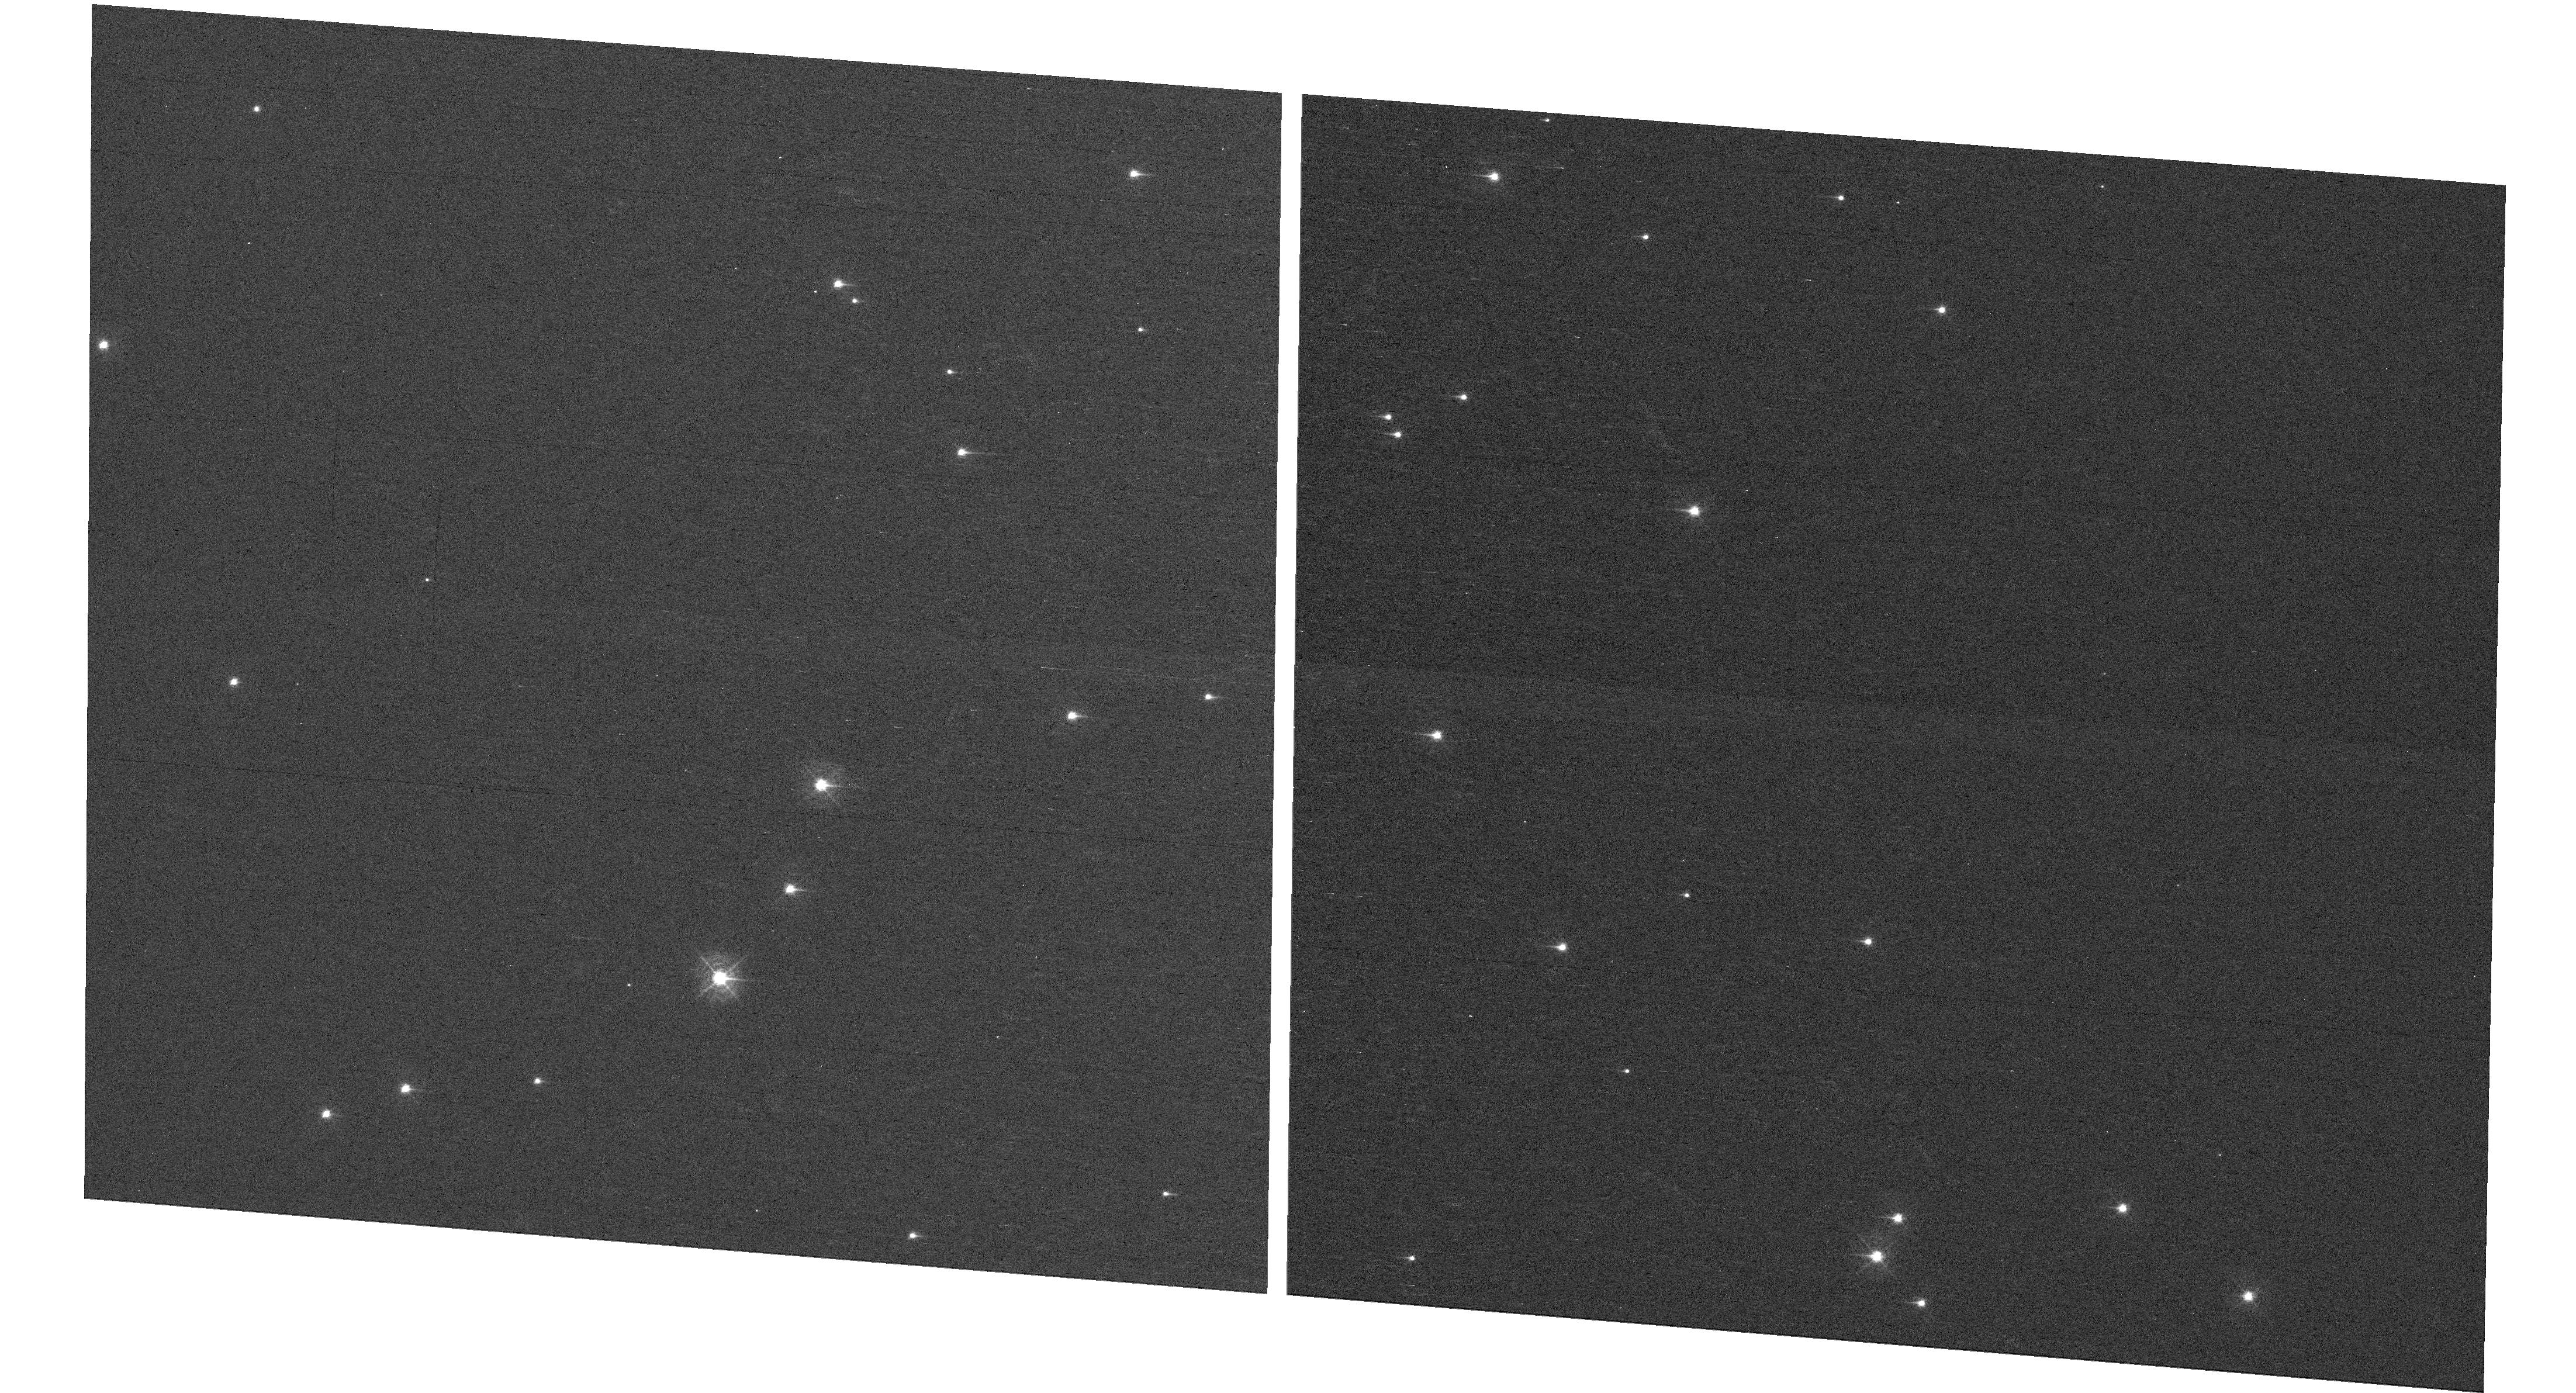
Target: NGC-188-DENSE
Instrument: WFC3/UVIS
Filter: F410M
Exposure: 7 min
Observation ID: hst_15620_05_wfc3_uvis_f410m_idx205

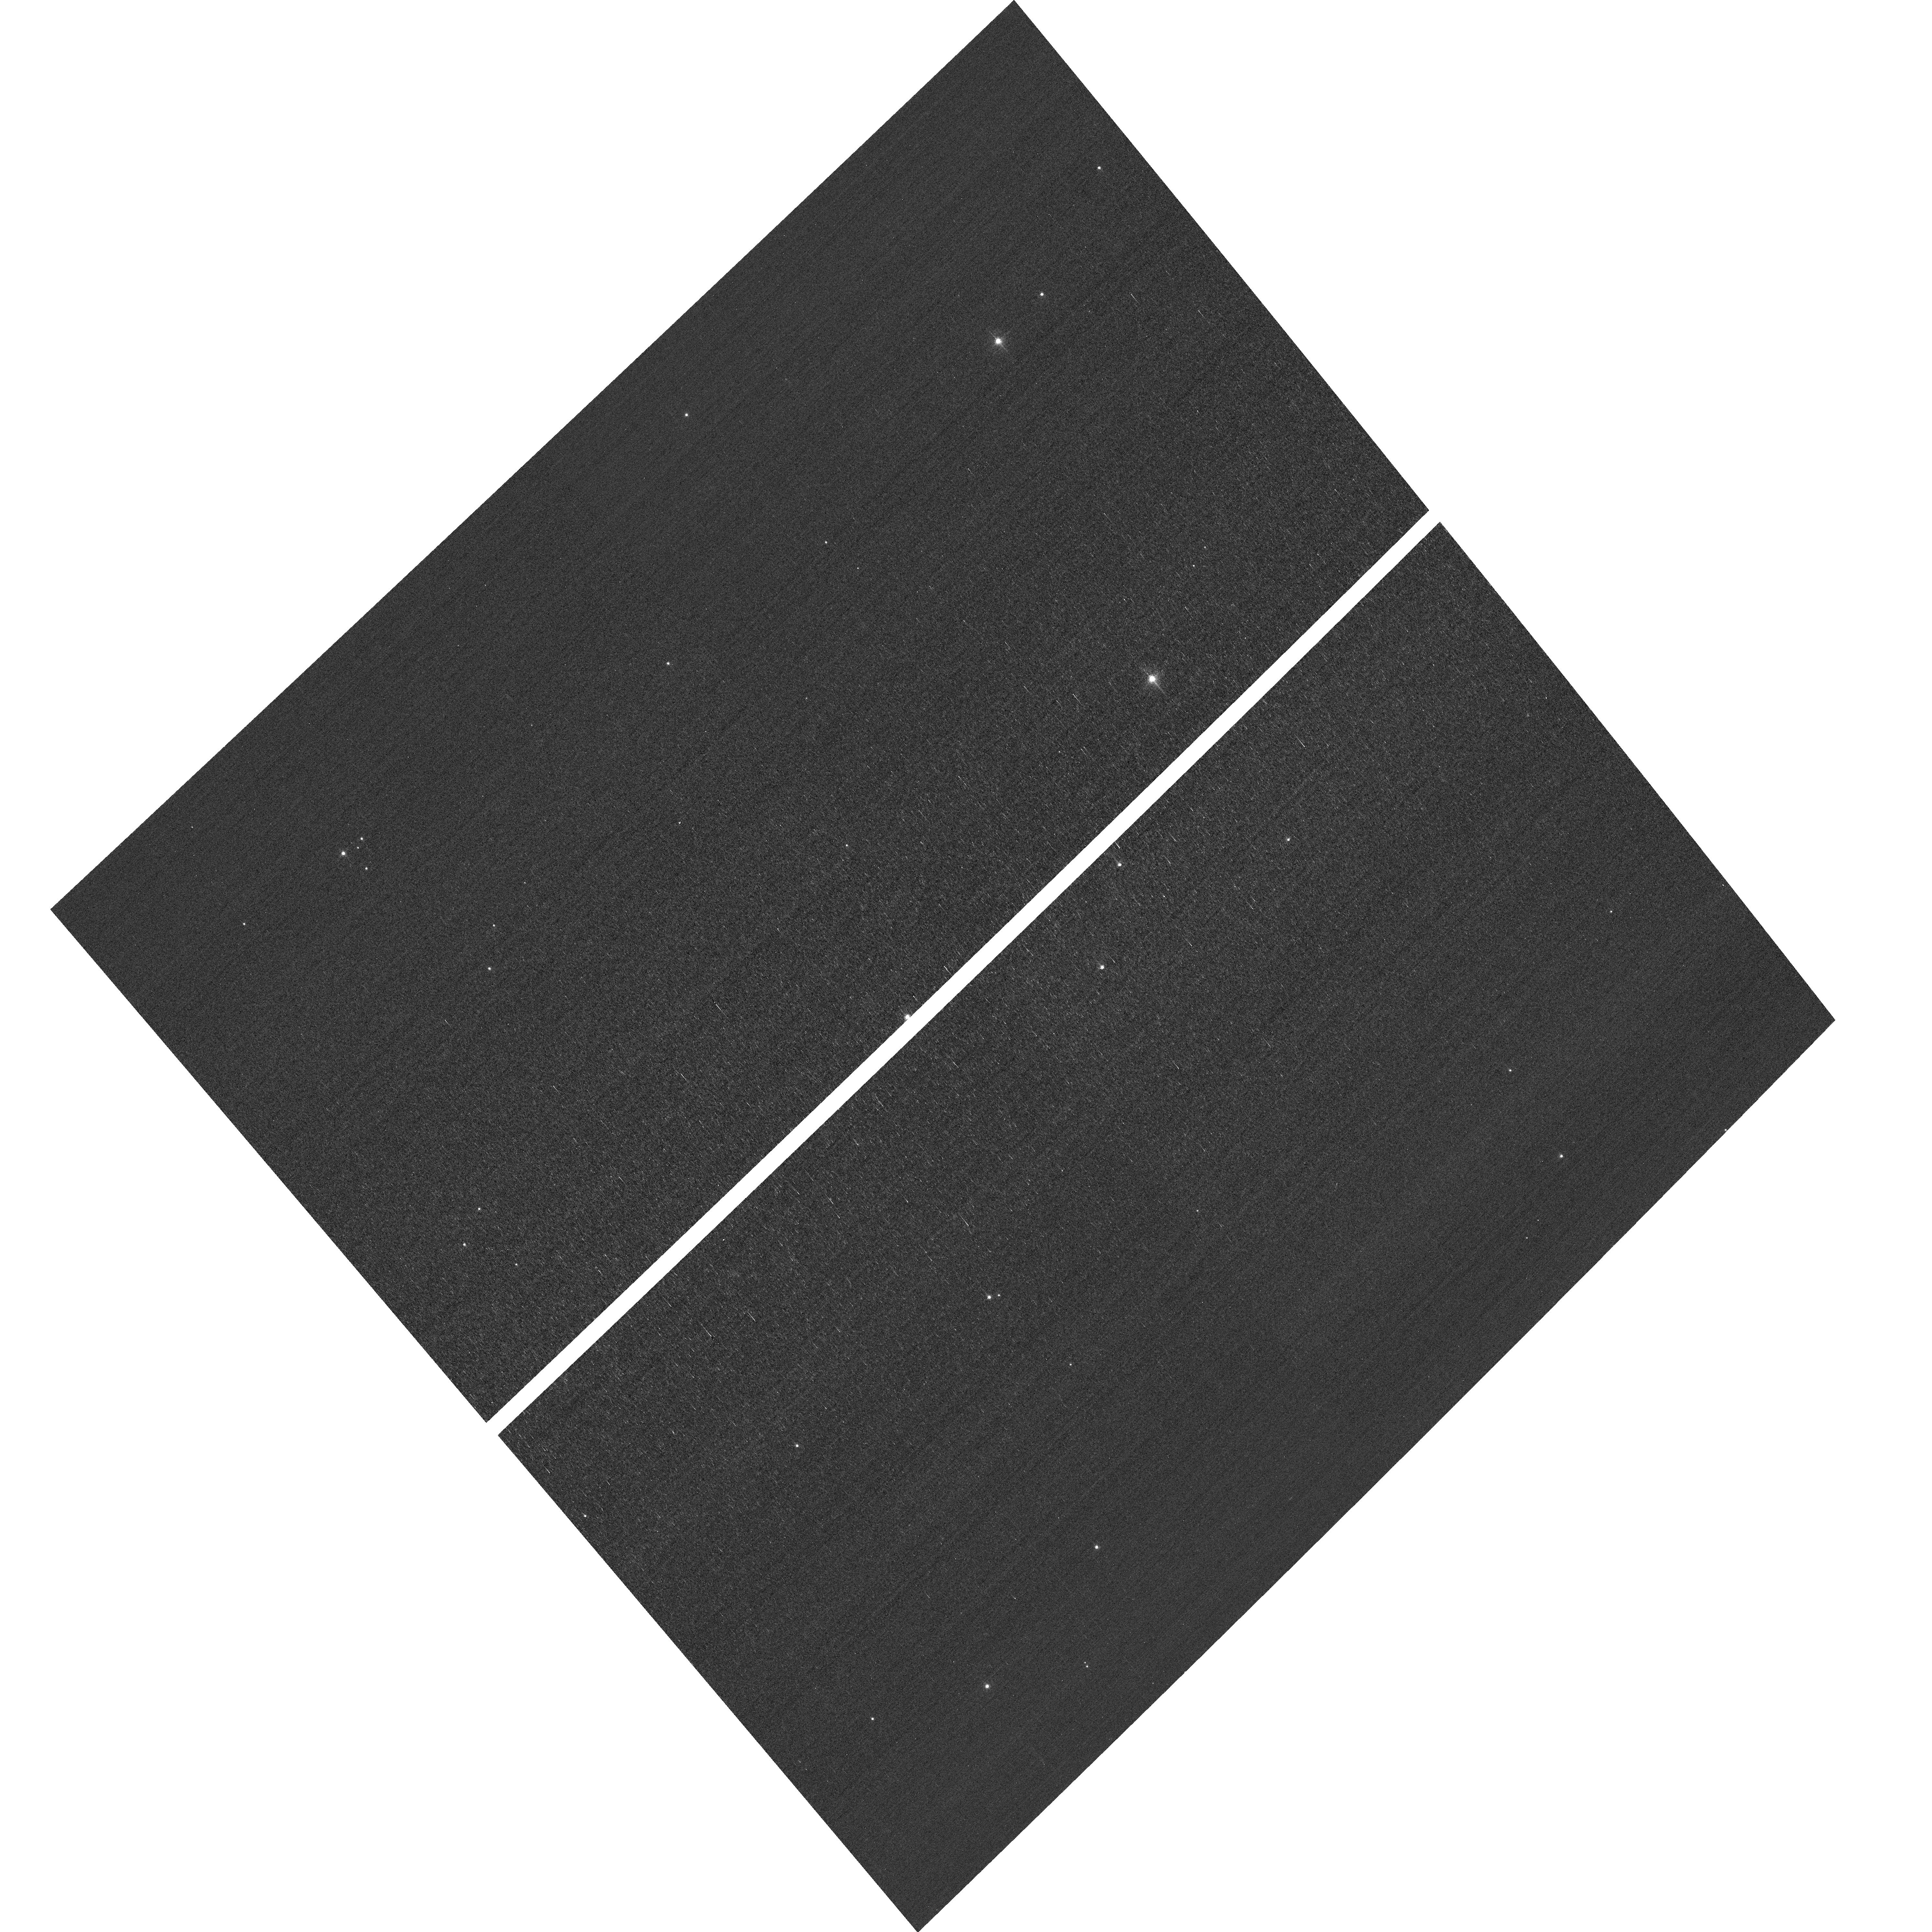
Target: field at RA 13.054°, Dec 85.257°
Instrument: ACS/WFC
Filter: F502N
Exposure: 3 min
Observation ID: hst_15620_05_acs_wfc_f502n_jdx205

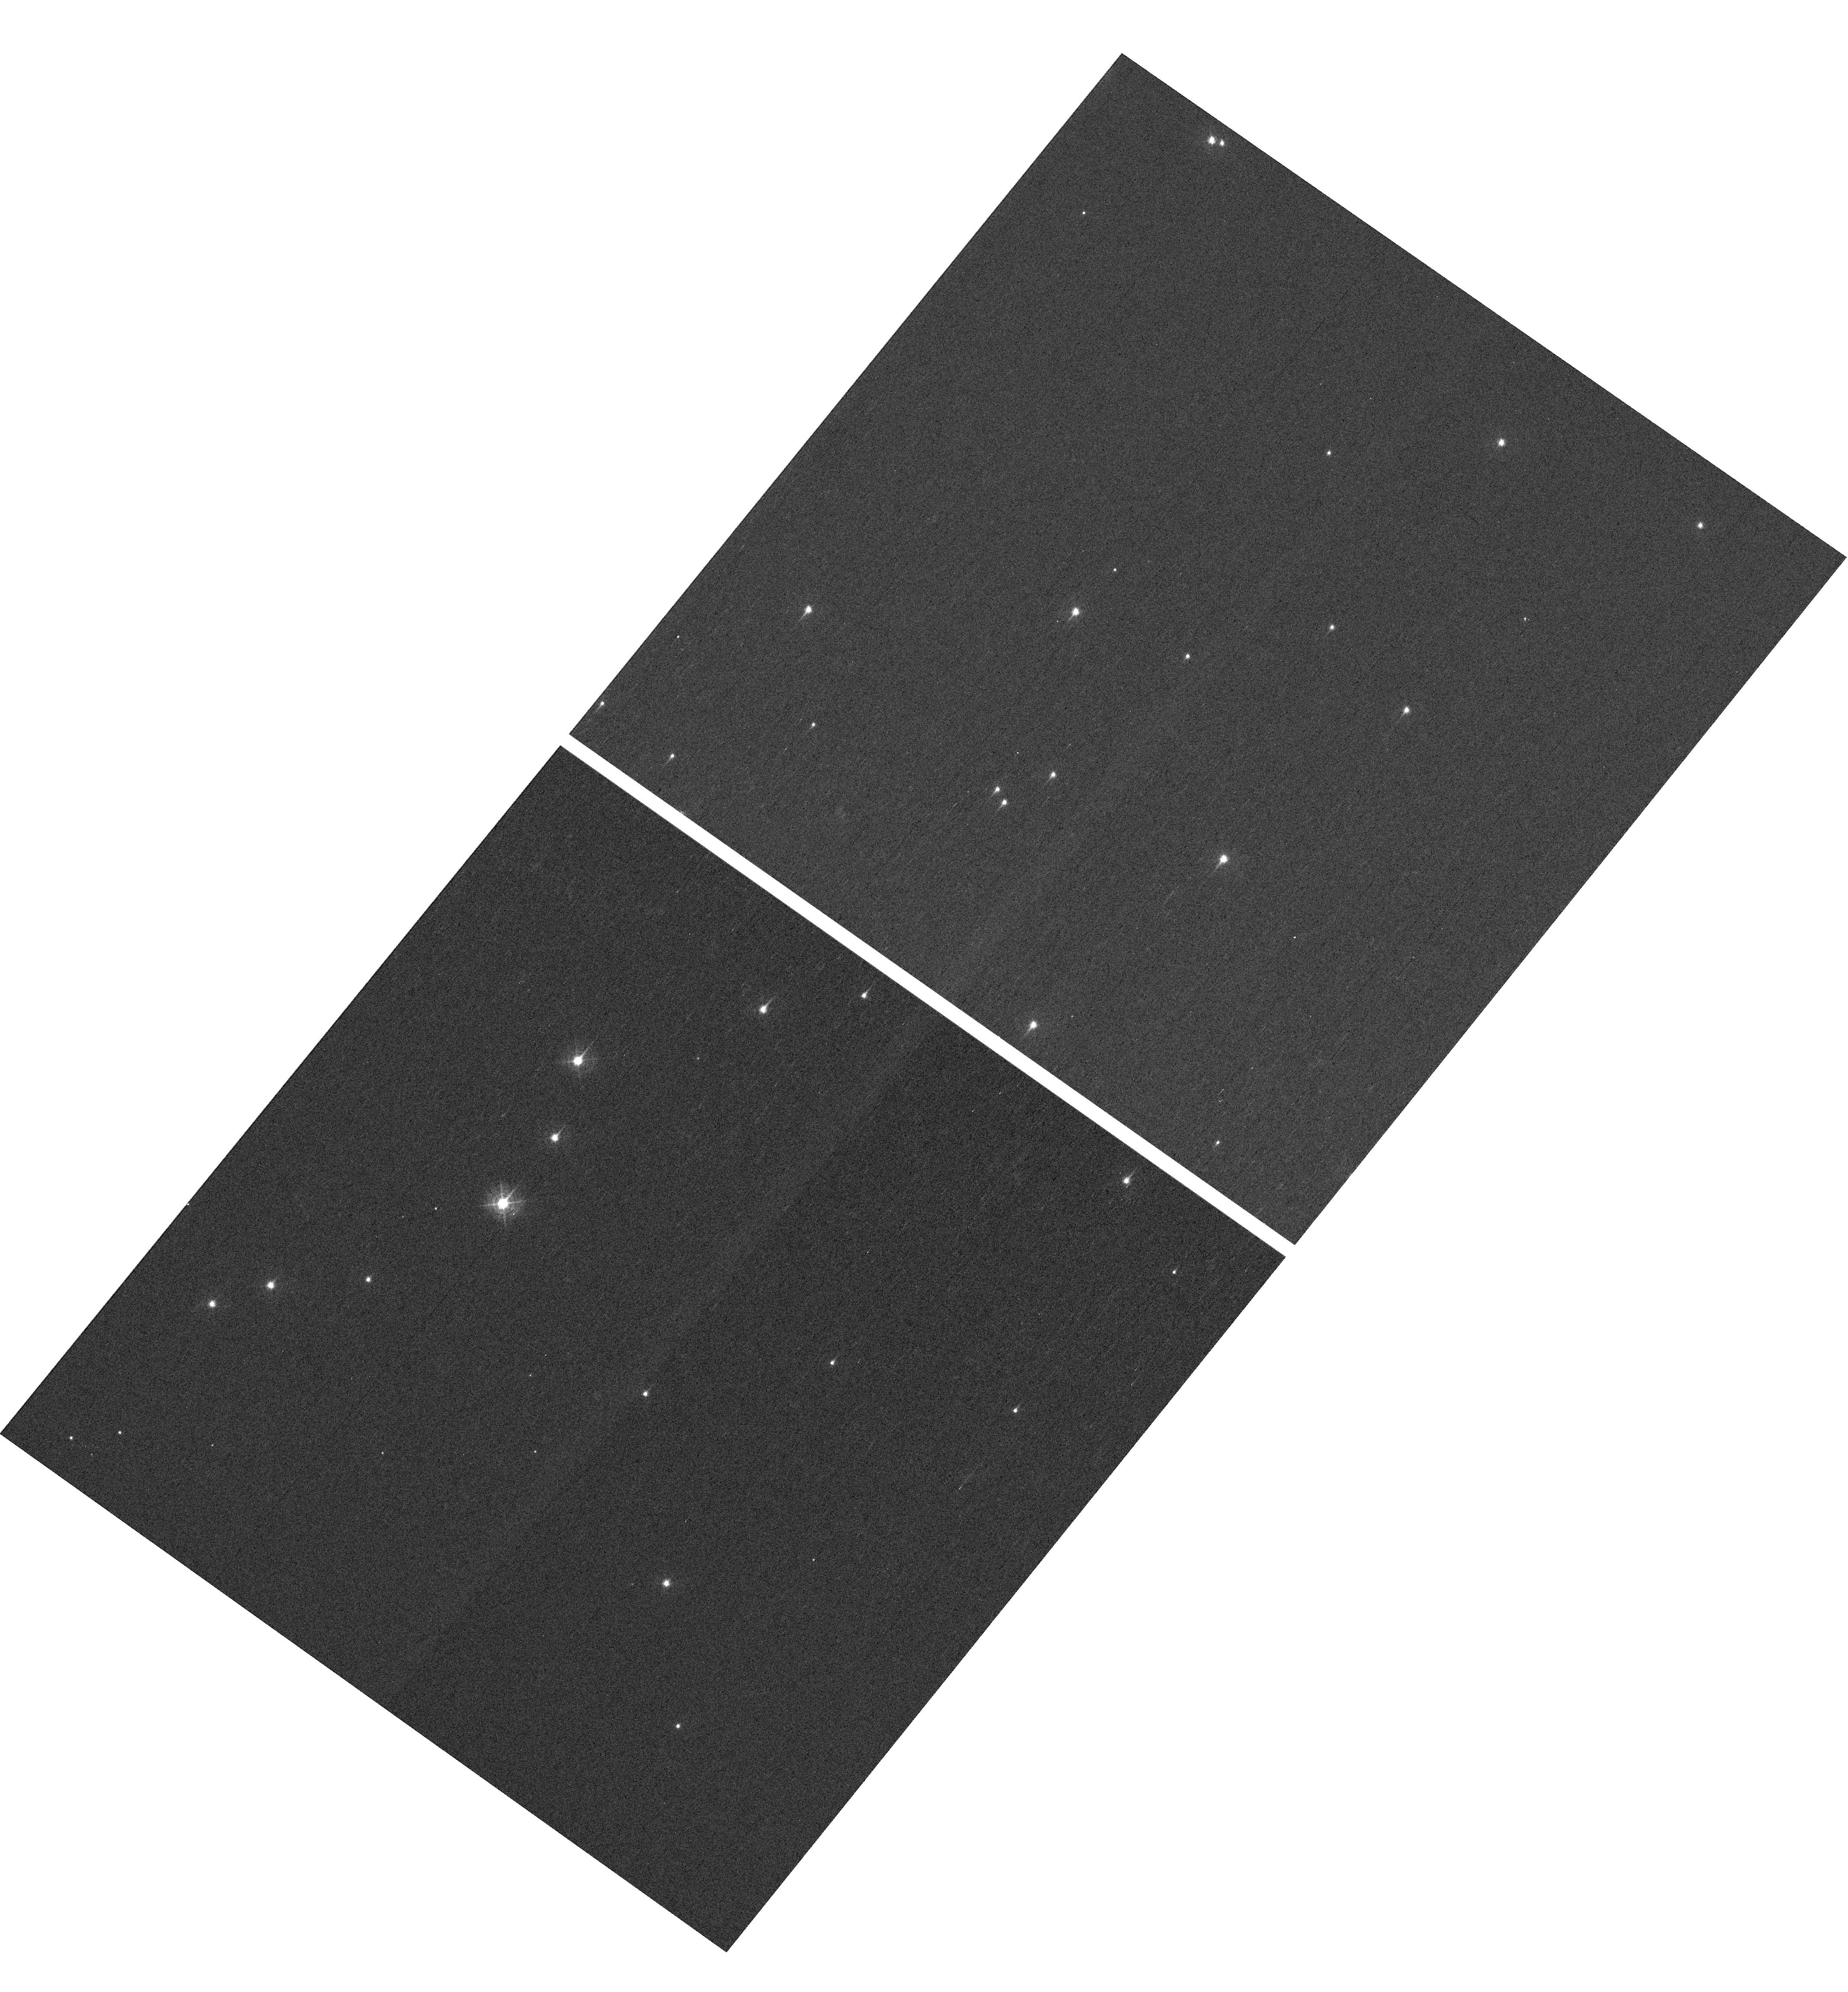
Target: NGC-188-DENSE
Instrument: WFC3/UVIS
Filter: F410M
Exposure: 7 min
Observation ID: hst_15620_01_wfc3_uvis_f410m_idx201

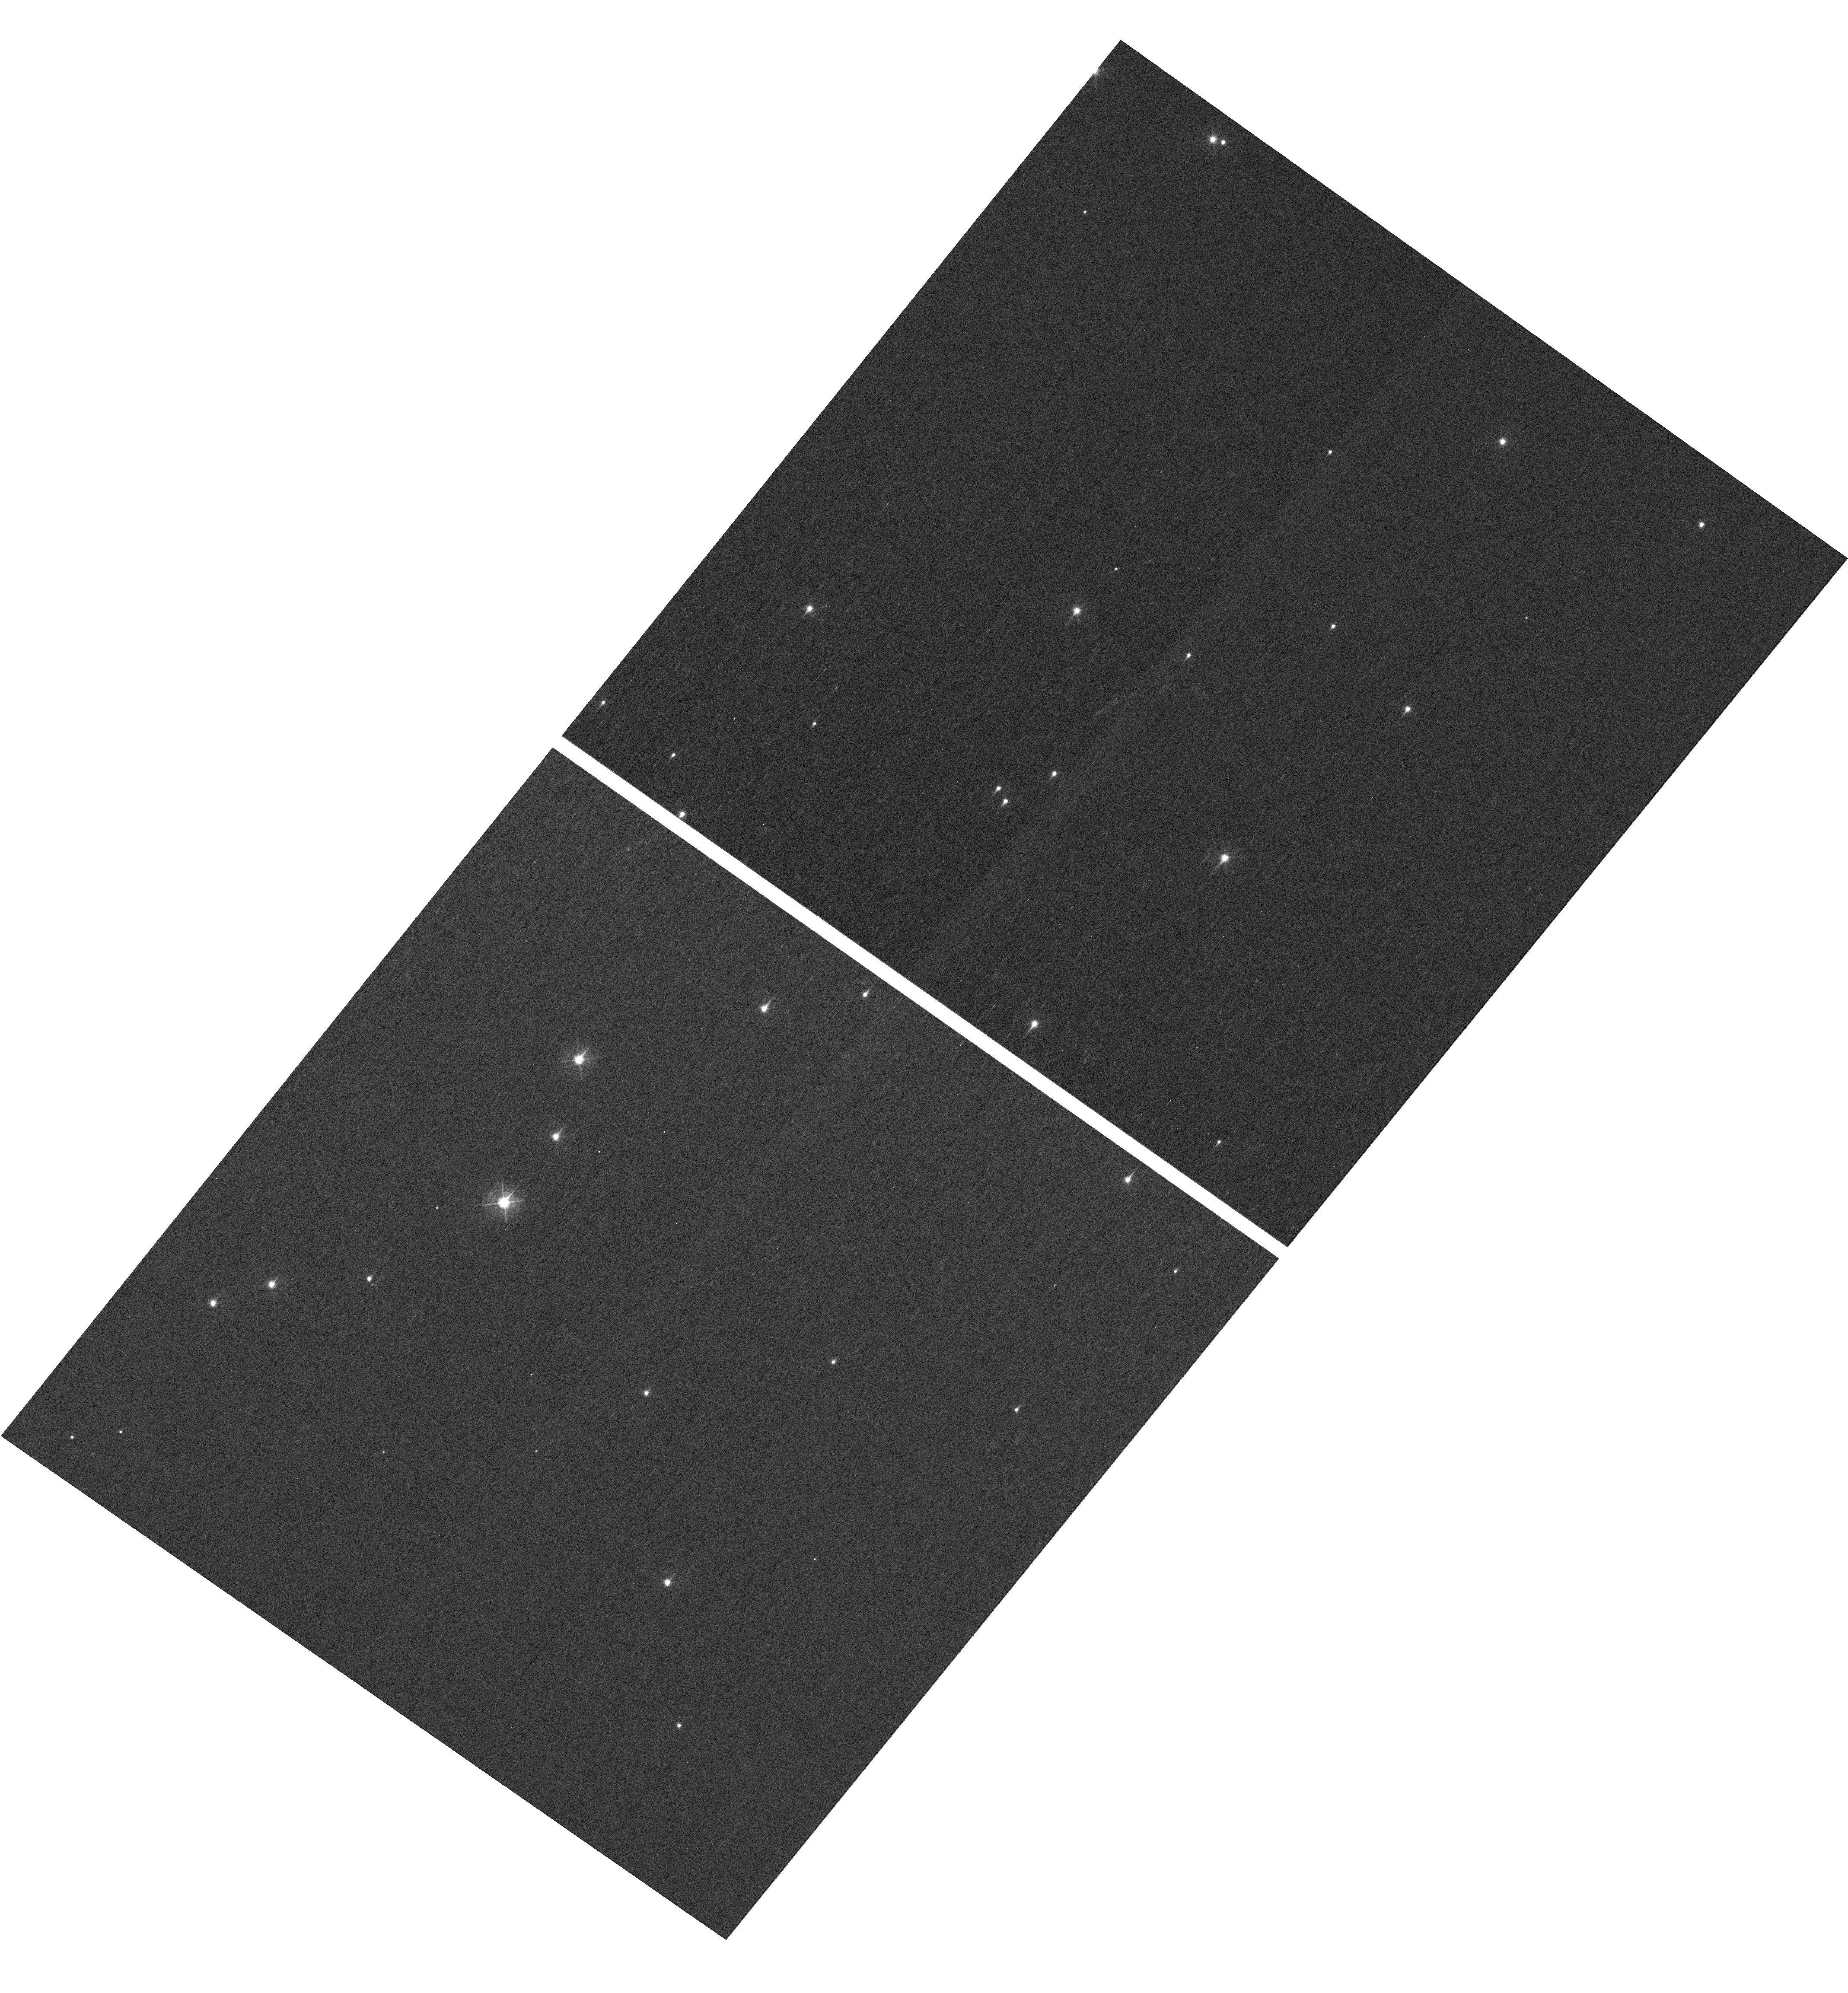
Target: NGC-188-DENSE
Instrument: WFC3/UVIS
Filter: F410M
Exposure: 7 min
Observation ID: hst_15620_04_wfc3_uvis_f410m_idx204

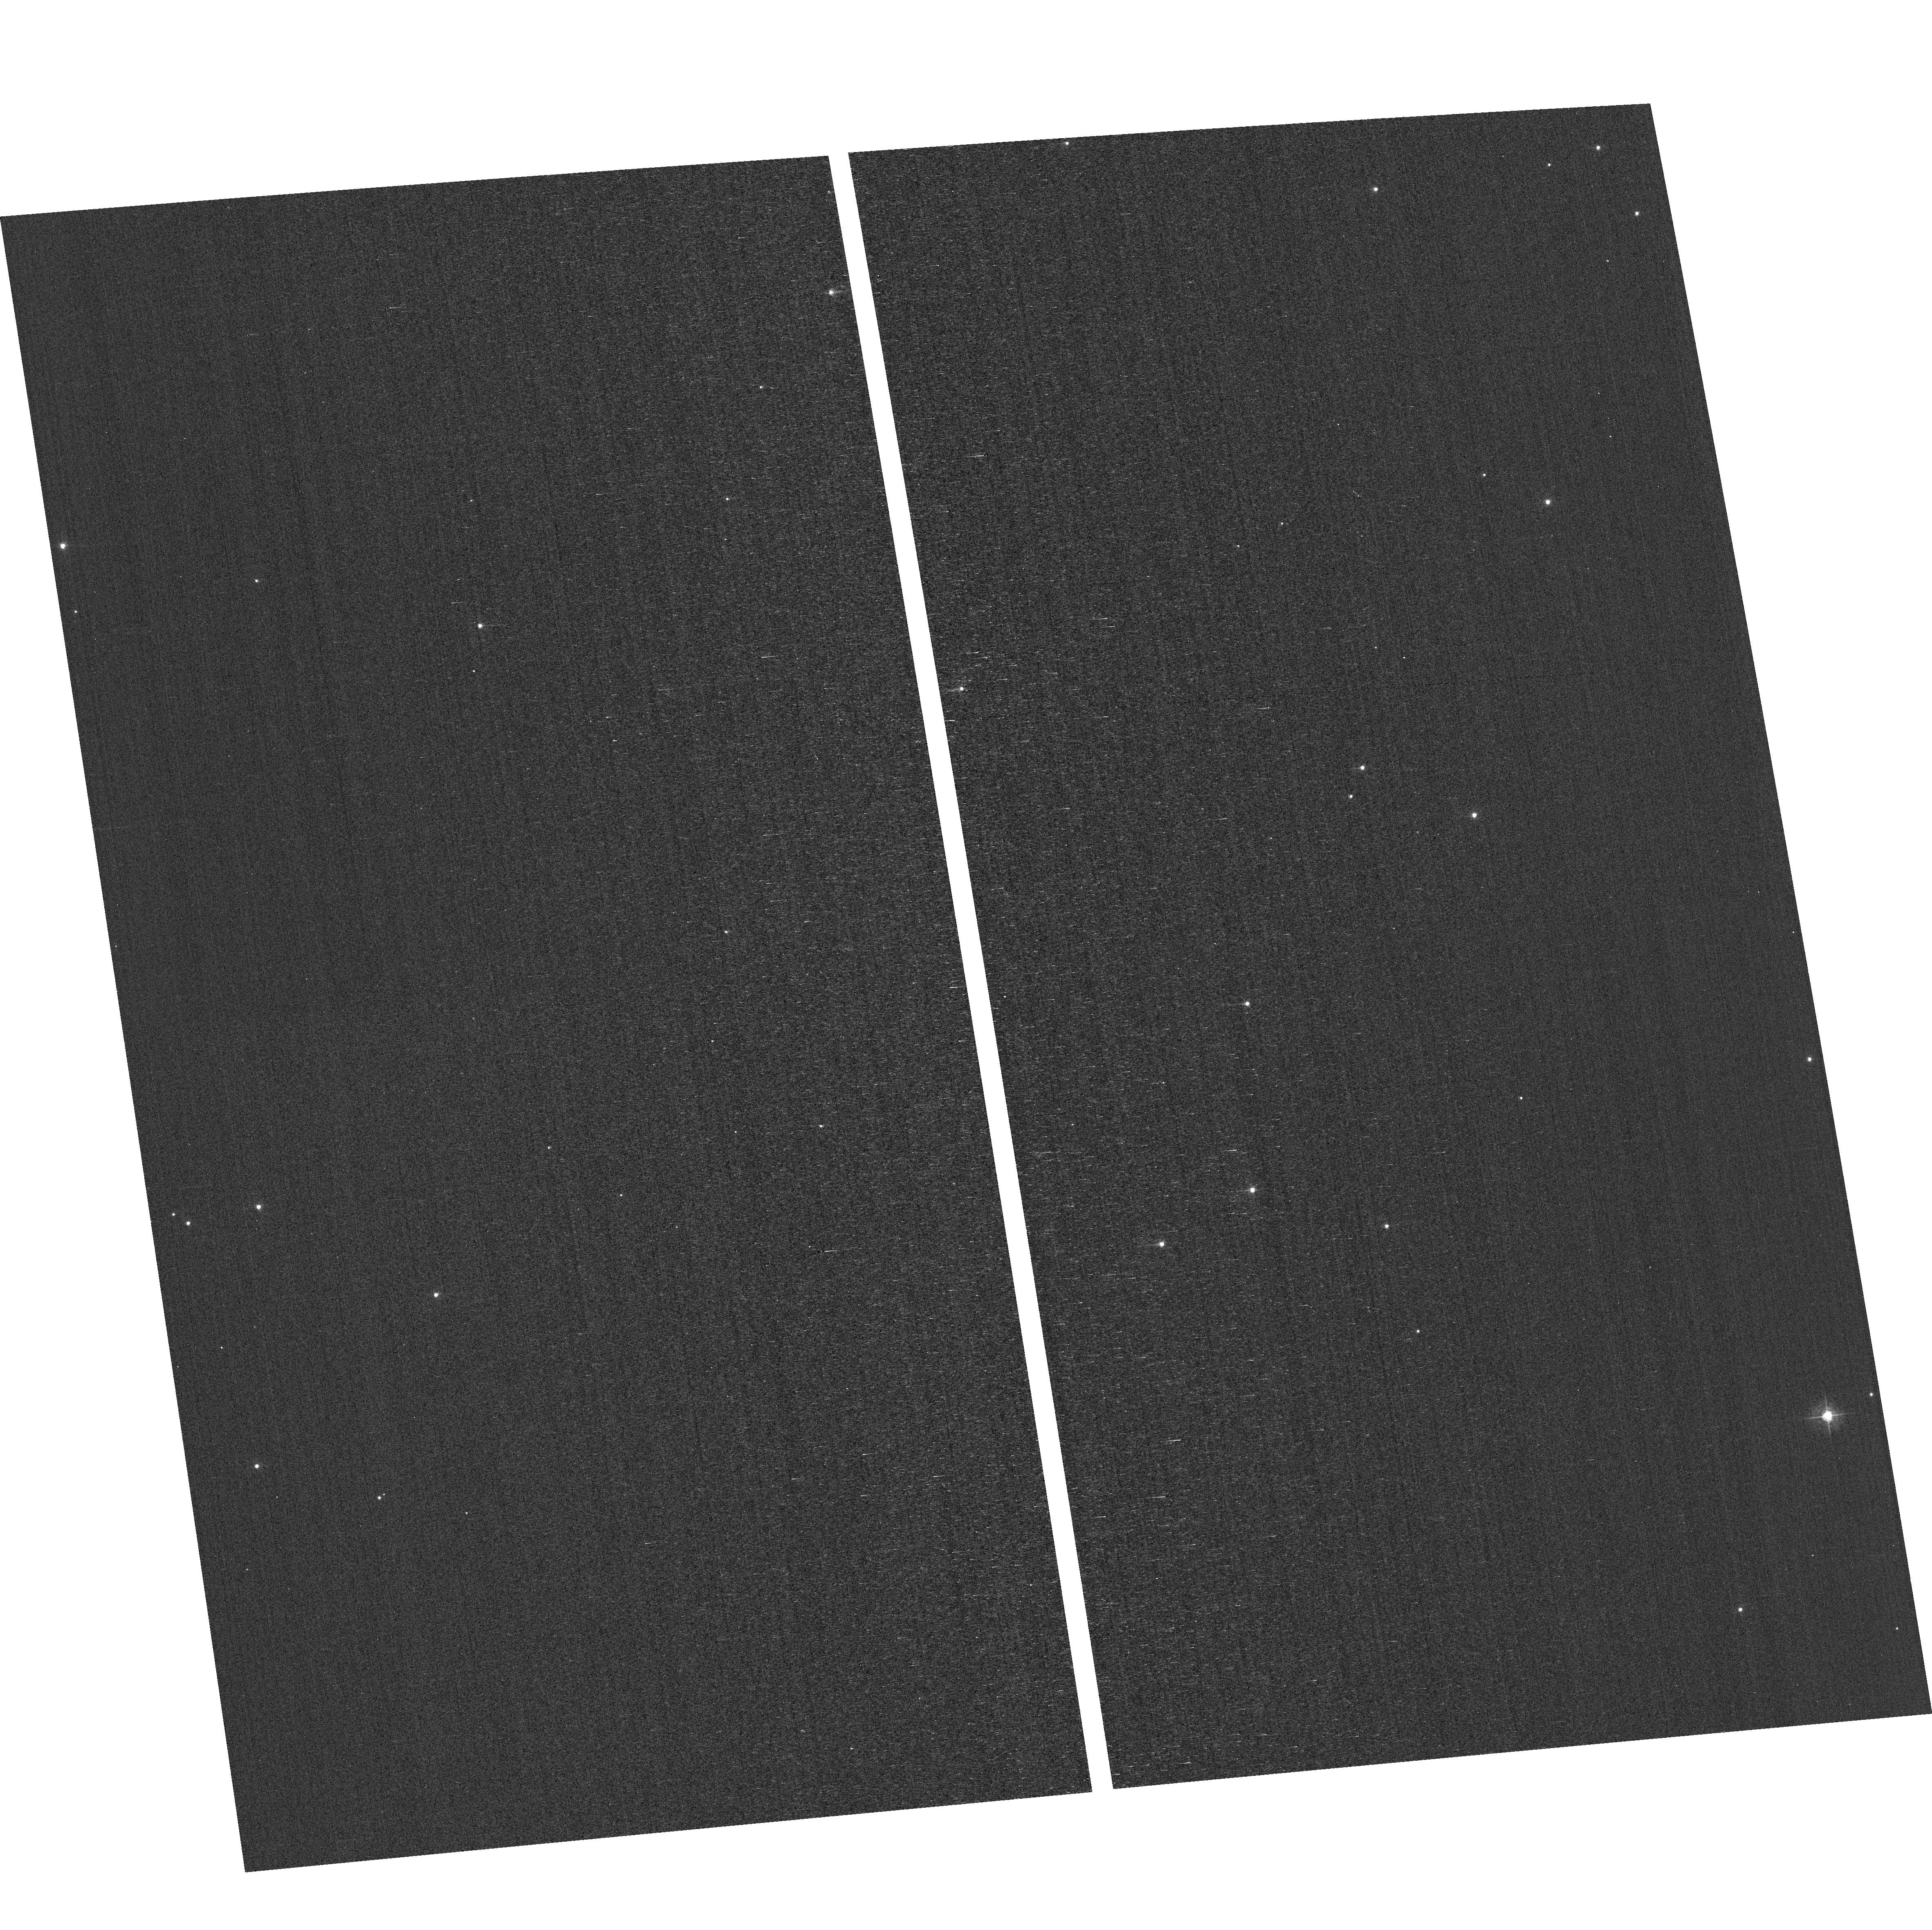
Target: field at RA 12.561°, Dec 85.174°
Instrument: ACS/WFC
Filter: F502N
Exposure: 3 min
Observation ID: hst_15620_04_acs_wfc_f502n_jdx204

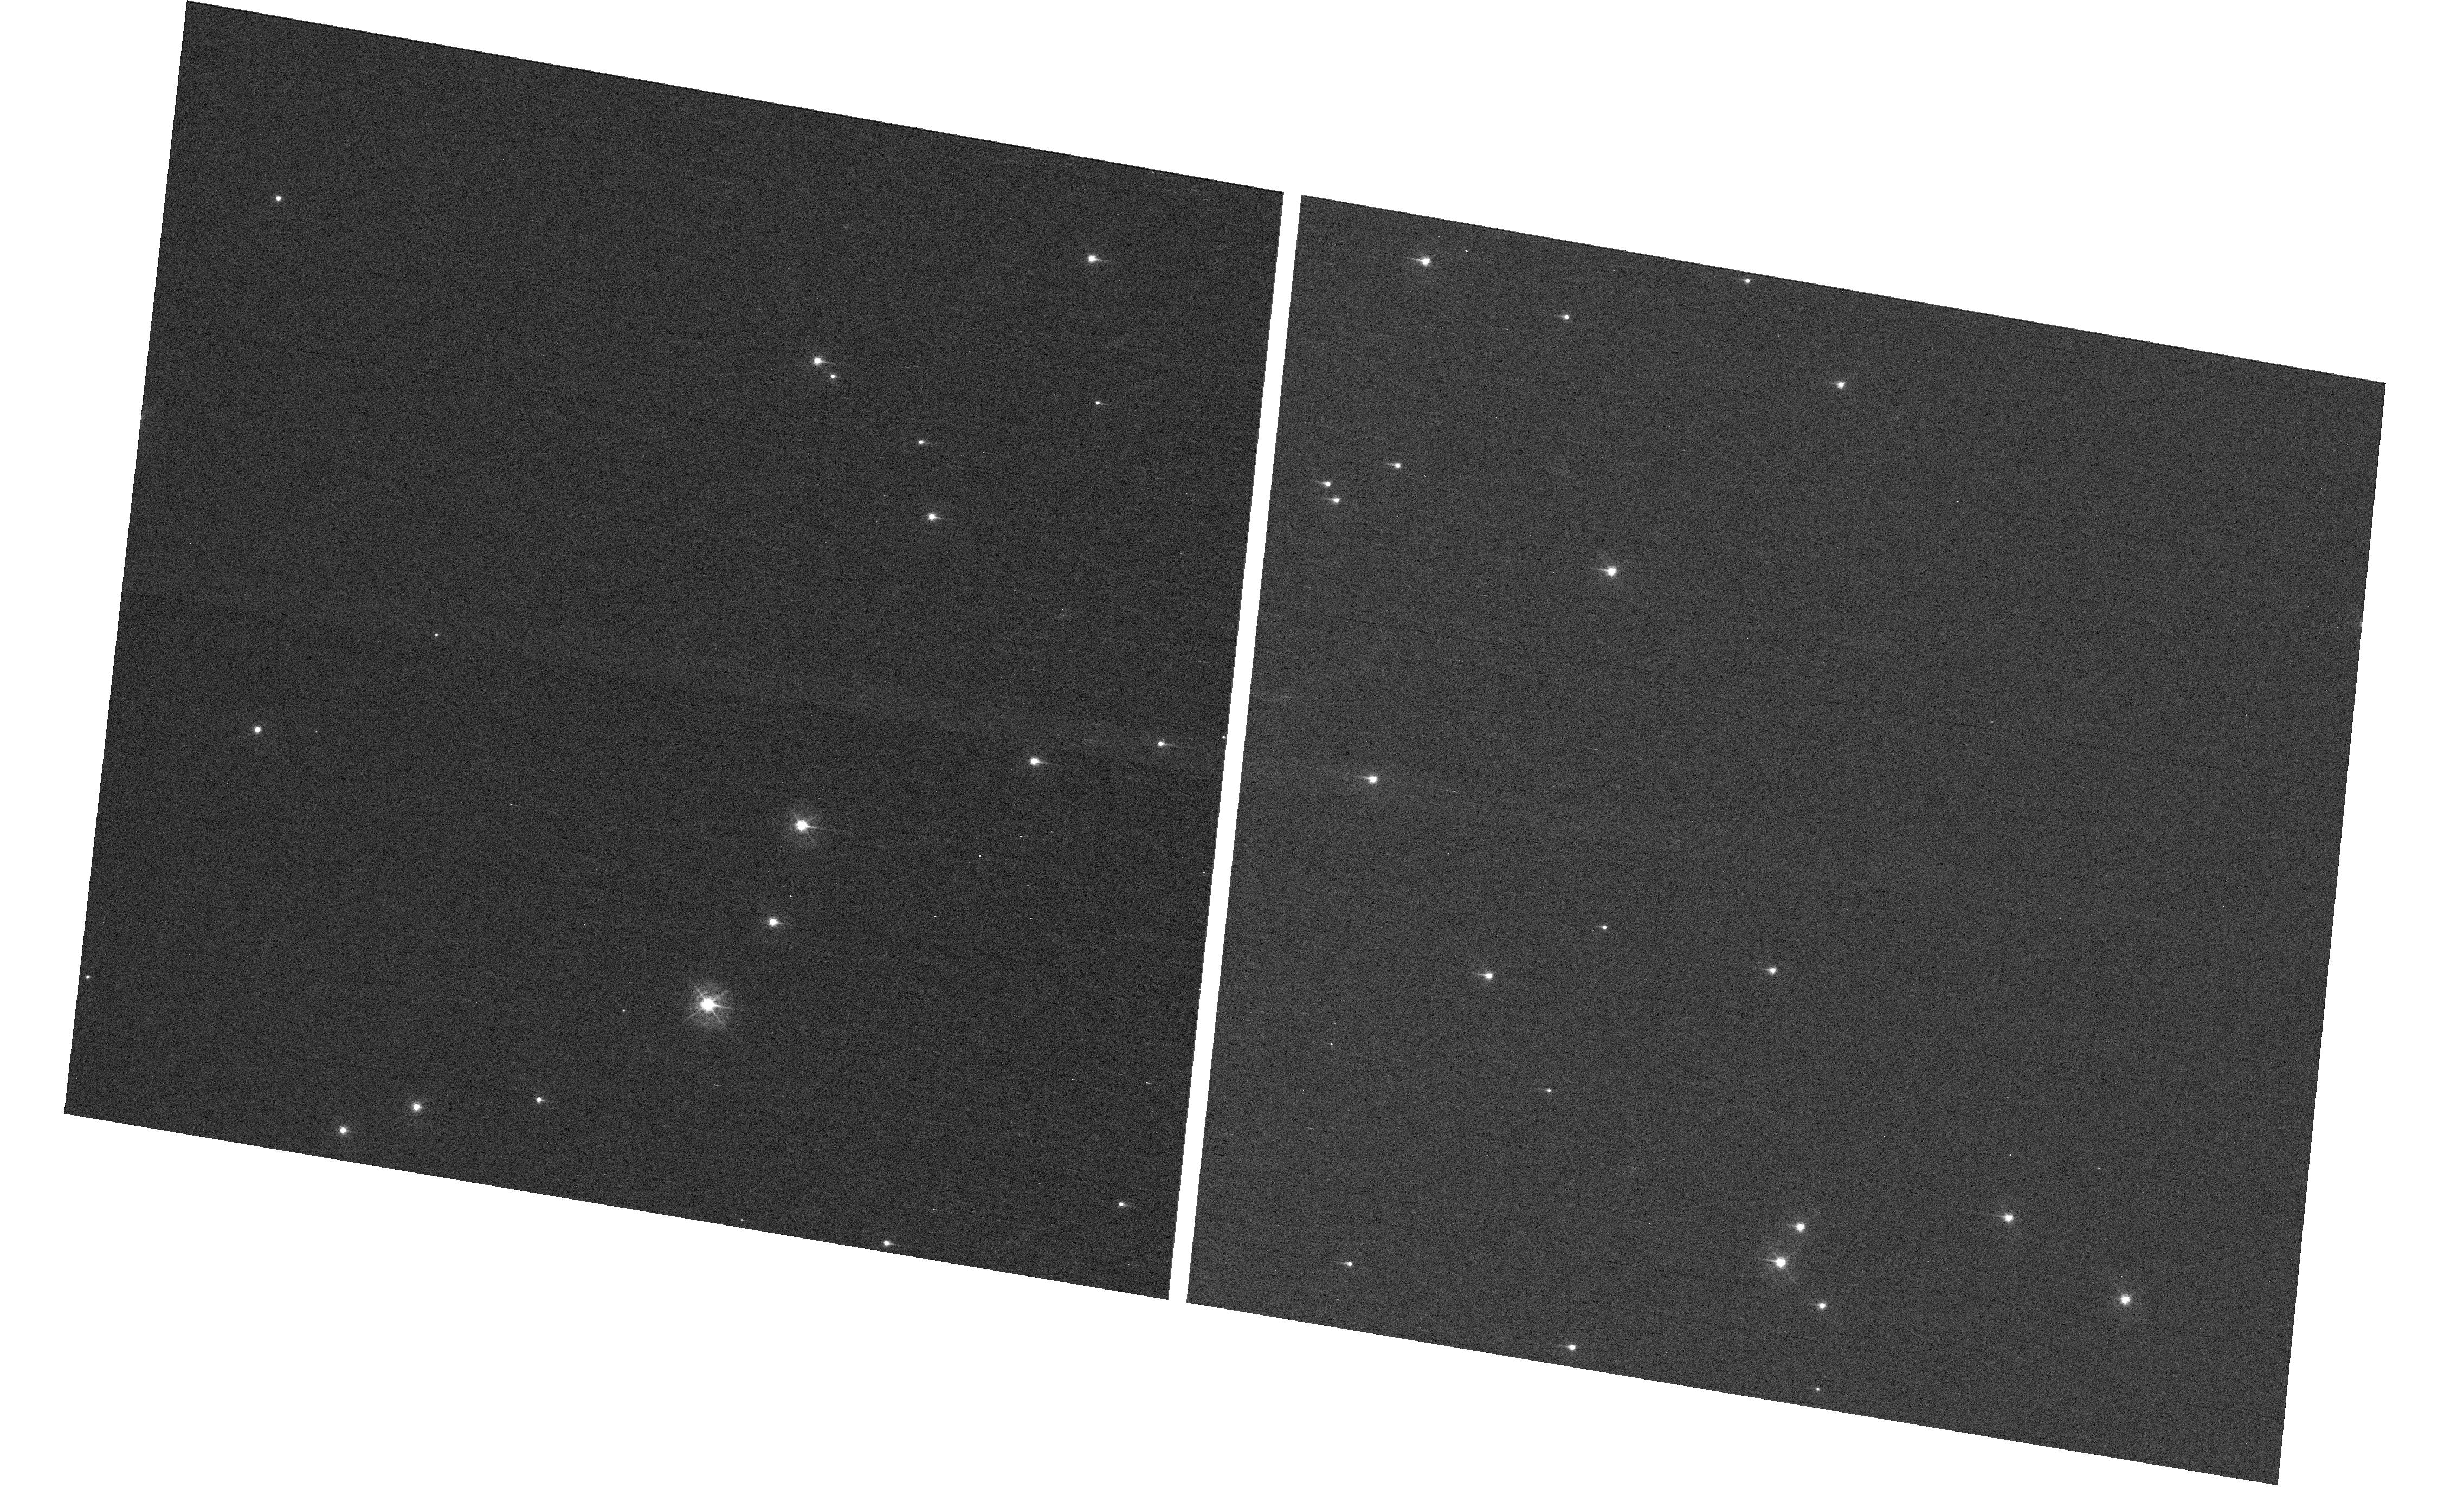
Target: NGC-188-DENSE
Instrument: WFC3/UVIS
Filter: F410M
Exposure: 7 min
Observation ID: hst_15620_02_wfc3_uvis_f410m_idx202

HST Cycle 26 Focus & Optical Monitor (PI: Dressel, Linda L.)

This program is the Cycle 26 implementation of the HST Optical Monitoring Program. The 6 orbits comprising this proposal will utilize ACS (Wide Field channel) and WFC3 (UVIS channel) to observe stellar cluster members in parallel with multiple exposures over an orbit. Phase retrieval performed on the PSF in each image will be used to measure primarily focus, with the ability to explore apparent coma, astigmatism, and third order spherical changes in WFC3. The goals of this program are to: 1. monitor the overall OTA focal length for the purposes of maintaining focus within science tolerances. 2. determine focus offset between the imagers and identify any SI-specific focus behavior and dependencies. Starting with cycle 25, POSTARGY = -41 is used to make the UVIS detector rotate about its center instead of about the center of the chip UVIS1 as ORIENT changes over the course of the year. The resulting smaller area covered by UVIS has been matched to a dense part of the cluster to ensure a resonably large number of bright stars on UVIS in each visit. The combination of the new target position (NGC-188-DENSE) and POSTARGY has moved the center of rotation by (+46 arcsec, -23 arcsec) in (RA, Dec). The density of bright stars in the annulus sampled by the ACS/WFC parallel exposures has also been checked; as before, the nominal ORIENT in late May appears to be unfavorable for the field covered by ACS.